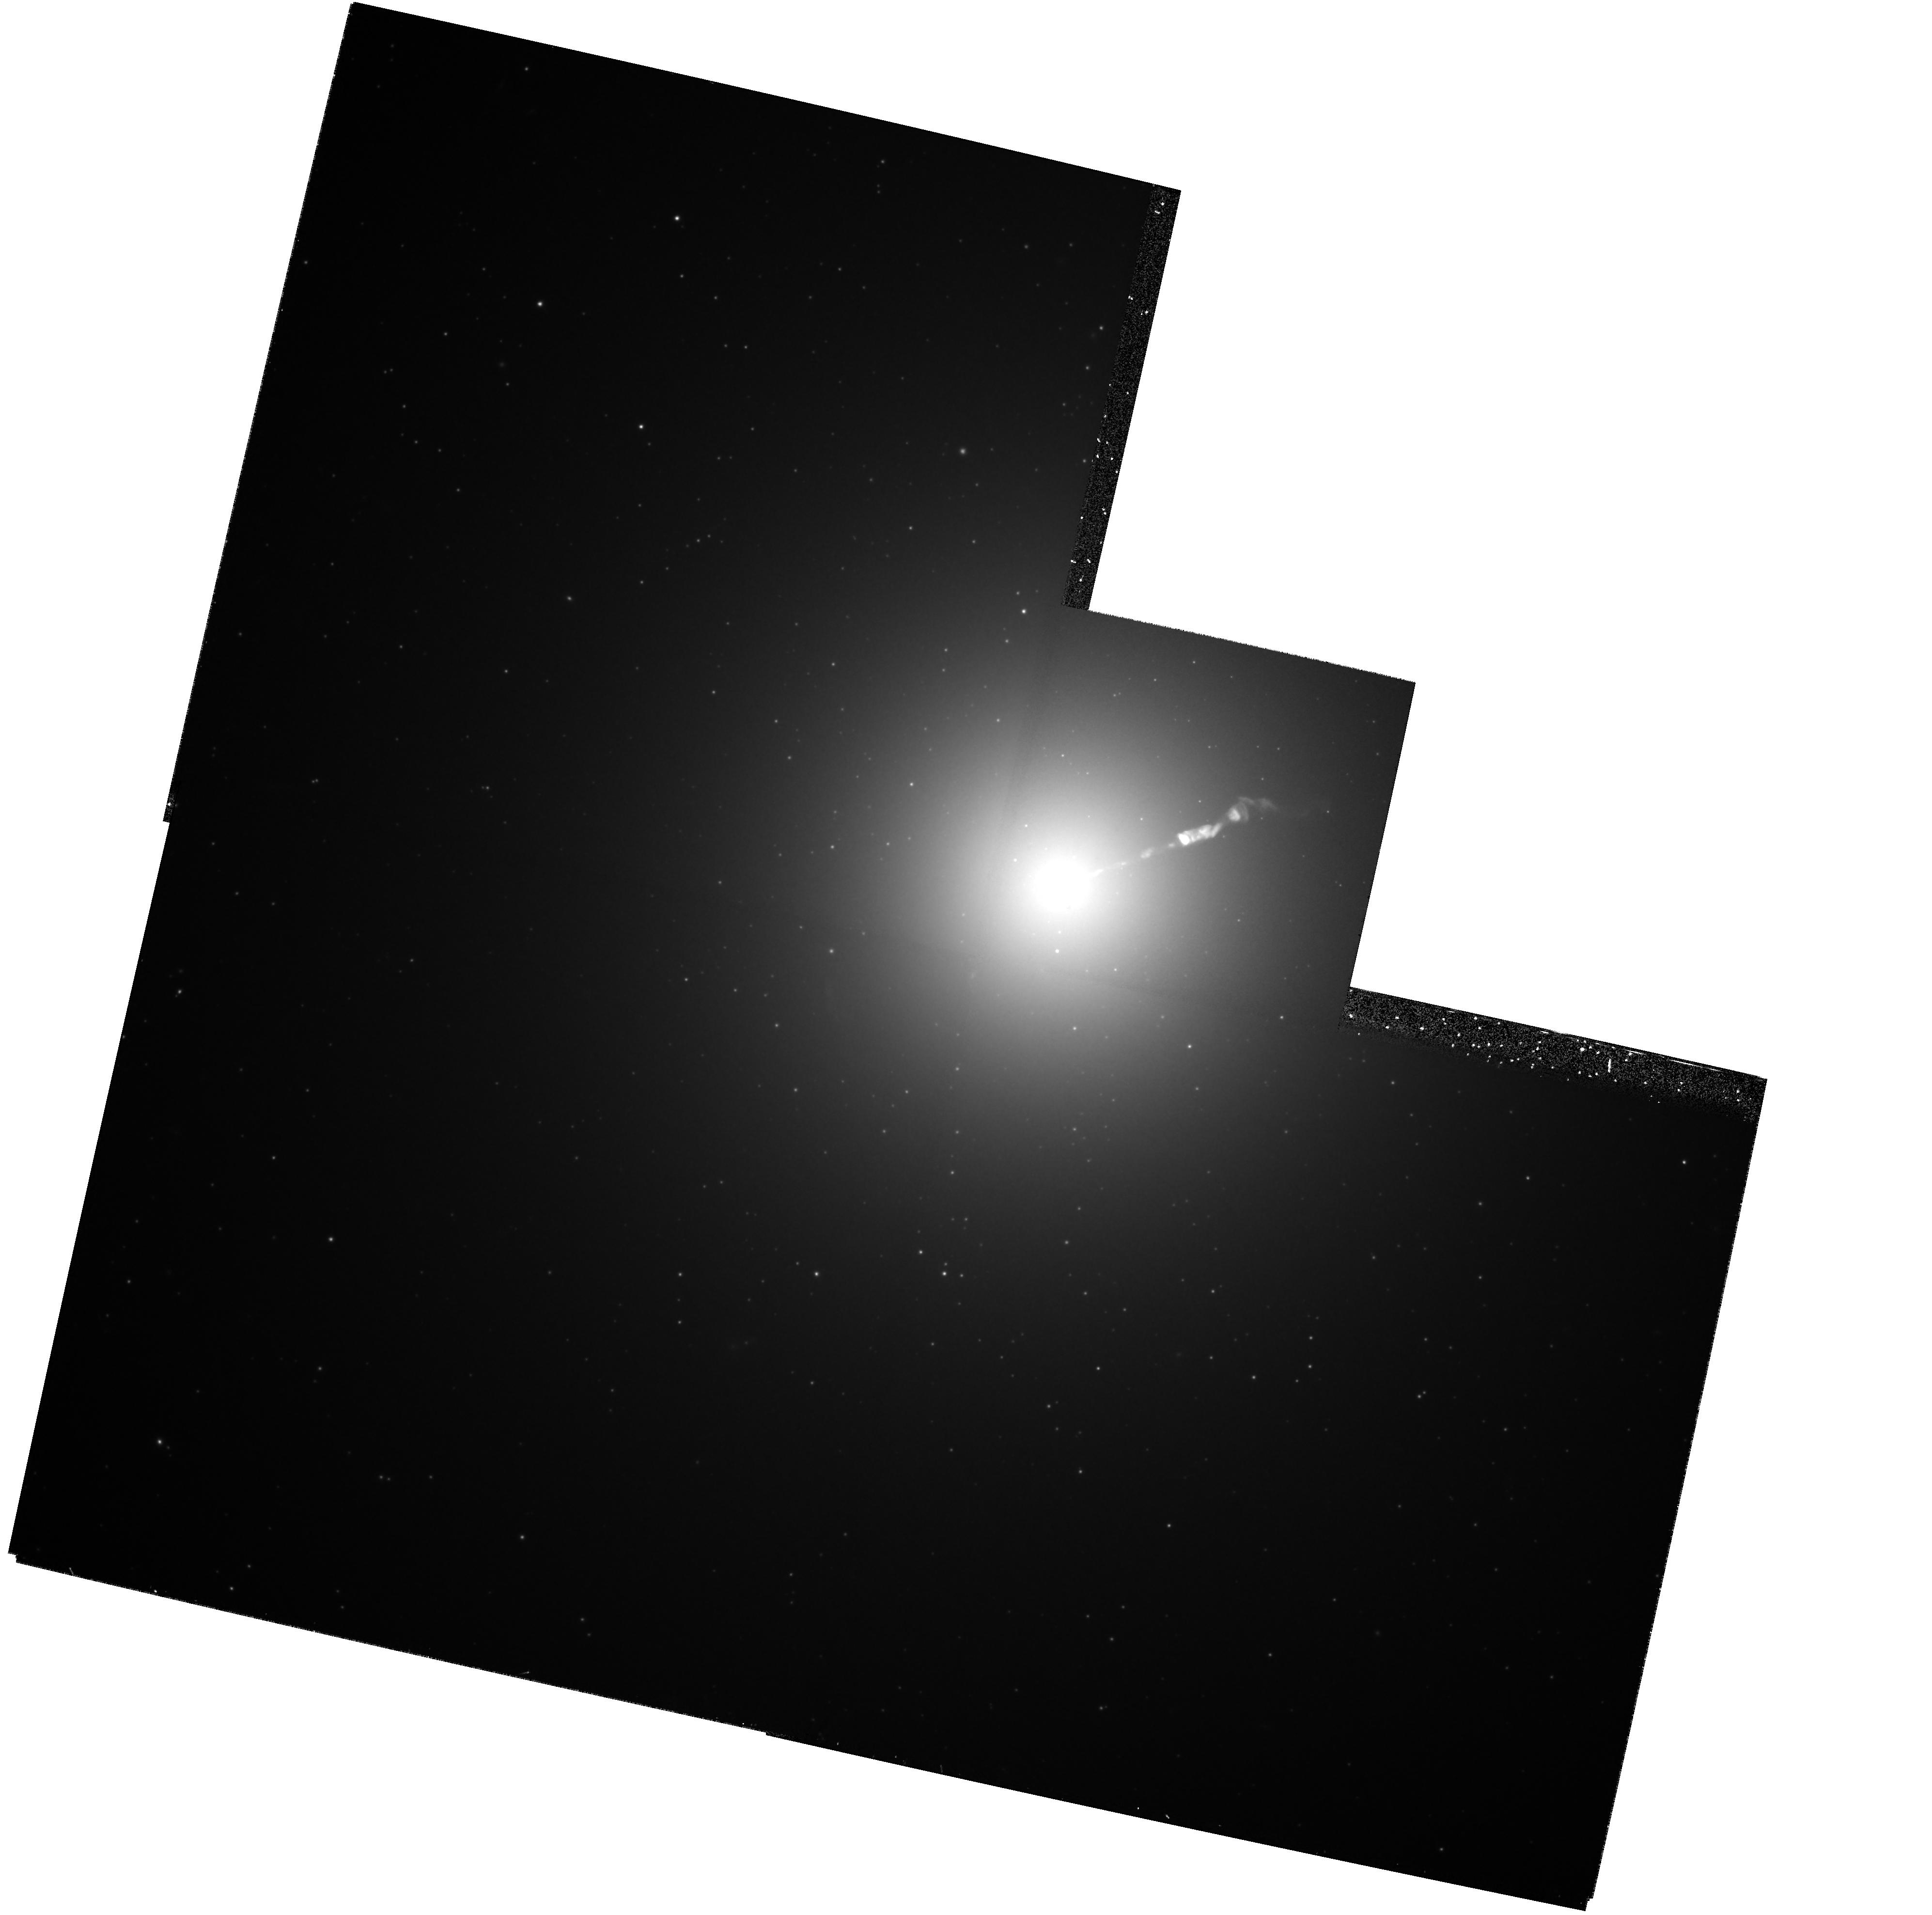
Target: M87-NUC
Instrument: WFPC2/PC
Filter: F814W
Exposure: 59 min
Observation ID: hst_5941_04_wfpc2_pc_f814w_u2py04

SECULAR CHANGES IN THE JET OF M87 (PI: Biretta, John A.)

As part of our ongoing investigation of the M87 jet, we have obtained unprecedented high resolution images of the jet using the FOC. These data show structures with a FWHM as small as 0.03", and provide a unique opportunity to study proper motions and structural changes of the jet. We will compare Cycle 5 FOC and WFPC2 images with Cycle 4 observations to search for secular changes and motions in the jet and nucleus. Typical speeds found with VLA observations range from 0.5c to 3c, well within current HST measurement capabilities. Since the optical emission is more concentrated near the jet axis than the radio emission, the optical data will give velocity information on a different physical volume closer to the jet axis, and show whether there are strong velocity gradients across and within the jet. Secular changes in luminosity and polarization are also likely as the knots move, which will provide information on the evolution of the electron energy distribution and magnetic fields. For the first time, we propose to make polarization measurements and determine the magnetic field structure within the first few pc of the jet near the ``central engine.'' We propose to repeat this sequence of observations as the foundation of an annual monitoring program, and hence request time for Cycles 6 and 7.